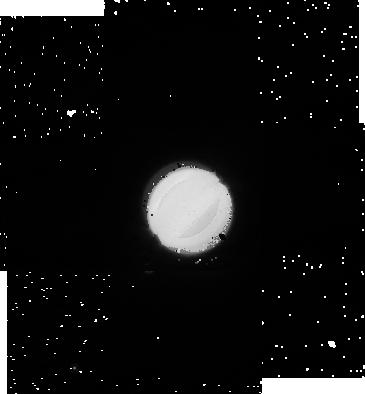
Target: URANUS-270. Instrument: NICMOS/NIC1. Filter: F110W. Exposure: 1 min. Observation ID: na0204020

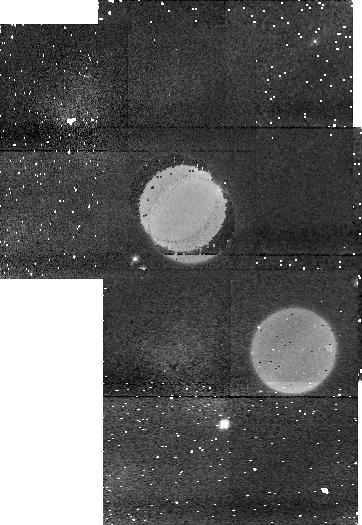
Target: URANUS-0. Instrument: NICMOS/NIC1. Filter: F113N. Exposure: 5 min. Observation ID: na0201040

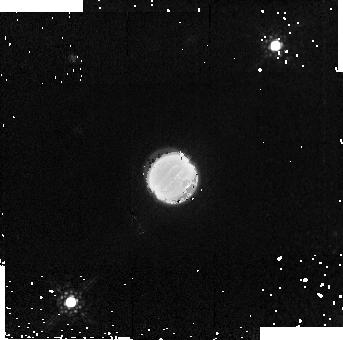
Target: URANUS-180. Instrument: NICMOS/NIC2. Filter: F187W. Exposure: 4 min. Observation ID: na0203070

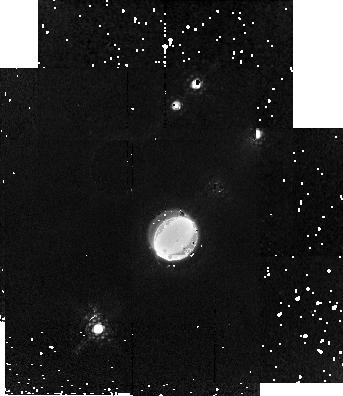
Target: URANUS-90. Instrument: NICMOS/NIC2. Filter: F171M. Exposure: 7 min. Observation ID: na0202060

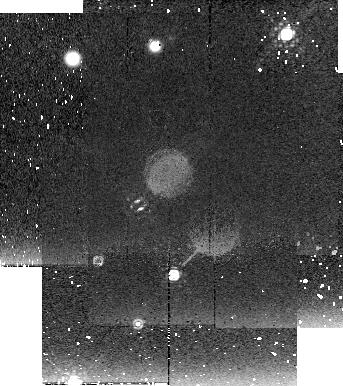
Target: URANUS-270. Instrument: NICMOS/NIC2. Filter: F222M. Exposure: 9 min. Observation ID: na0204080

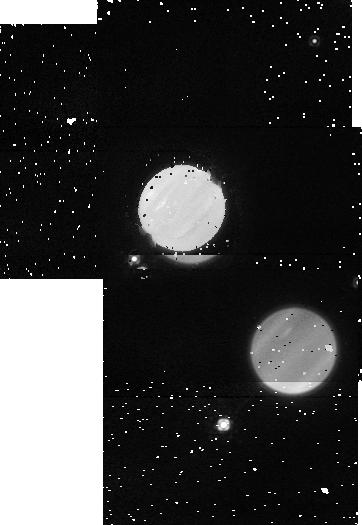
Target: URANUS-0. Instrument: NICMOS/NIC1. Filter: F145M. Exposure: 3 min. Observation ID: na0201050

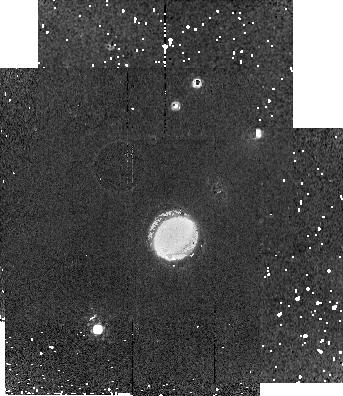
Target: URANUS-90. Instrument: NICMOS/NIC2. Filter: F190N. Exposure: 9 min. Observation ID: na0202080

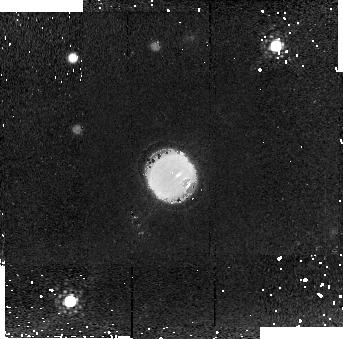
Target: URANUS-180. Instrument: NICMOS/NIC2. Filter: F204M. Exposure: 9 min. Observation ID: na0203080

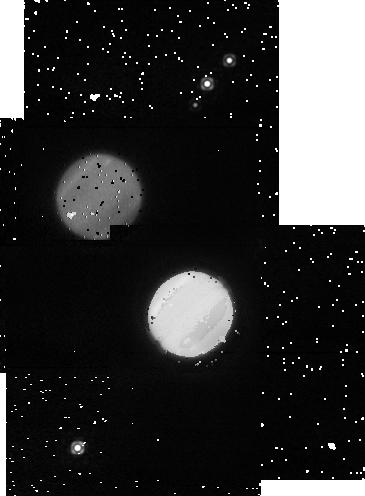
Target: URANUS-90. Instrument: NICMOS/NIC1. Filter: F165M. Exposure: 2 min. Observation ID: na0202050

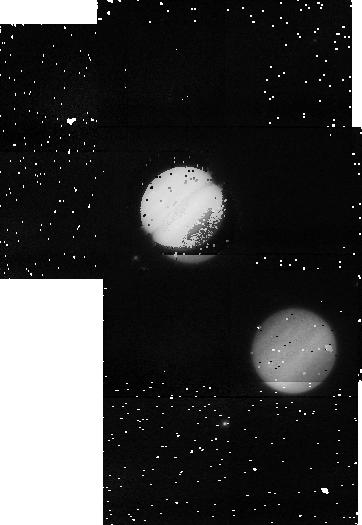
Target: URANUS-0. Instrument: NICMOS/NIC1. Filter: F108N. Exposure: 4 min. Observation ID: na0201010

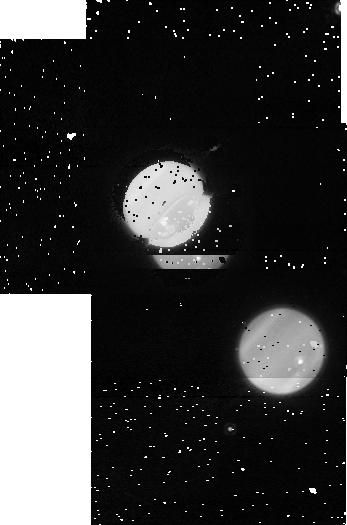
Target: URANUS-180. Instrument: NICMOS/NIC1. Filter: F160W. Exposure: 1 min. Observation ID: na0203040

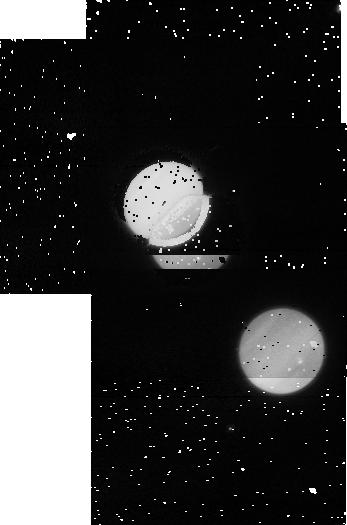
Target: URANUS-180. Instrument: NICMOS/NIC1. Filter: F110M. Exposure: 1 min. Observation ID: na0203030

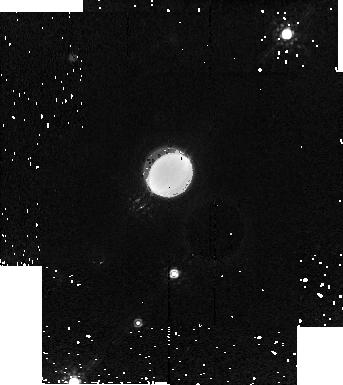
Target: URANUS-270. Instrument: NICMOS/NIC2. Filter: F187W. Exposure: 4 min. Observation ID: na0204070

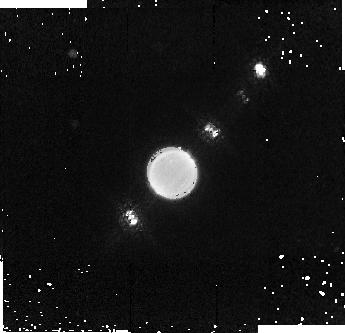
Target: URANUS-0. Instrument: NICMOS/NIC2. Filter: F187W. Exposure: 4 min. Observation ID: na0201090

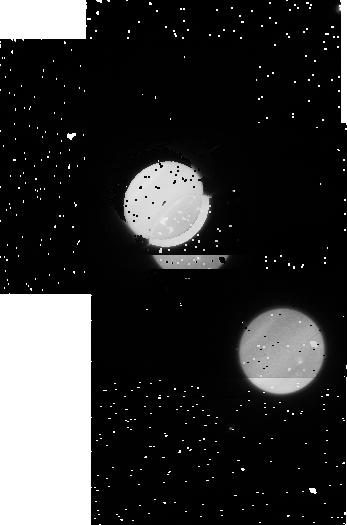
Target: URANUS-180. Instrument: NICMOS/NIC1. Filter: F110W. Exposure: 1 min. Observation ID: na0203020

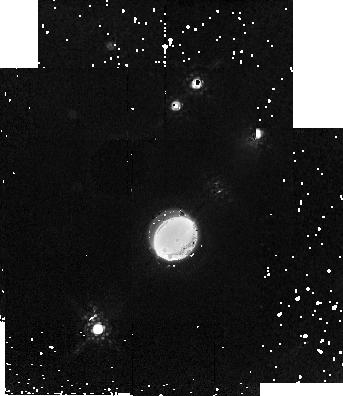
Target: URANUS-90. Instrument: NICMOS/NIC2. Filter: F187W. Exposure: 4 min. Observation ID: na0202070

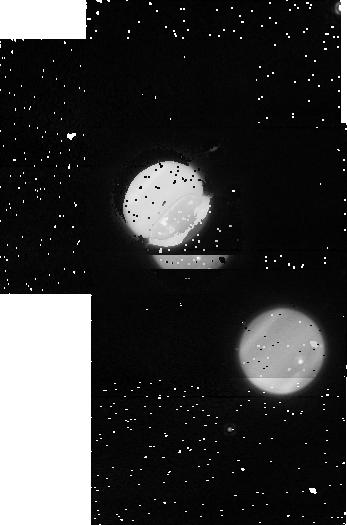
Target: URANUS-180. Instrument: NICMOS/NIC1. Filter: F165M. Exposure: 2 min. Observation ID: na0203050

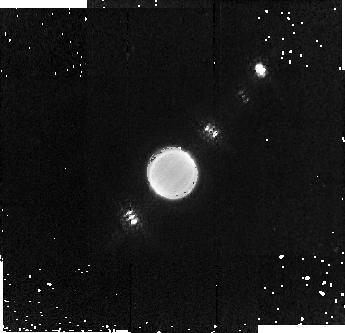
Target: URANUS-0. Instrument: NICMOS/NIC2. Filter: F171M. Exposure: 7 min. Observation ID: na0201080

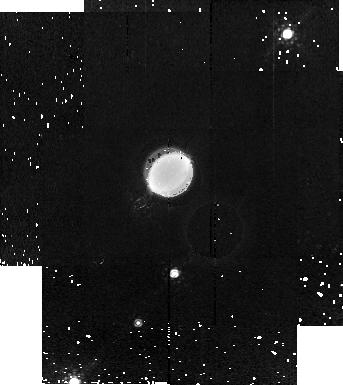
Target: URANUS-270. Instrument: NICMOS/NIC2. Filter: F171M. Exposure: 7 min. Observation ID: na0204060

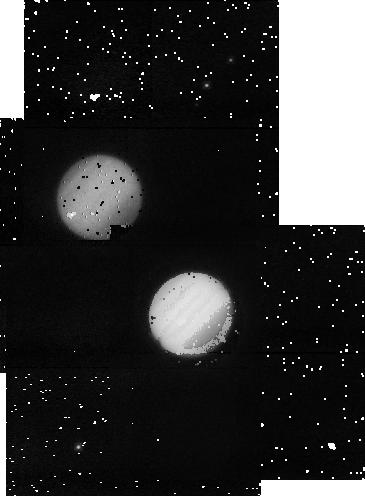
Target: URANUS-90. Instrument: NICMOS/NIC1. Filter: F108N. Exposure: 4 min. Observation ID: na0202010

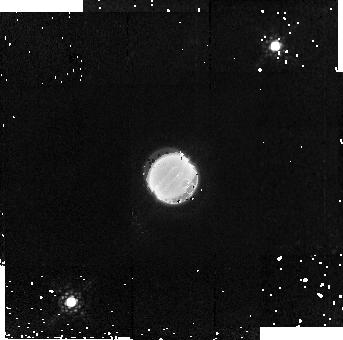
Target: URANUS-180. Instrument: NICMOS/NIC2. Filter: F171M. Exposure: 7 min. Observation ID: na0203060

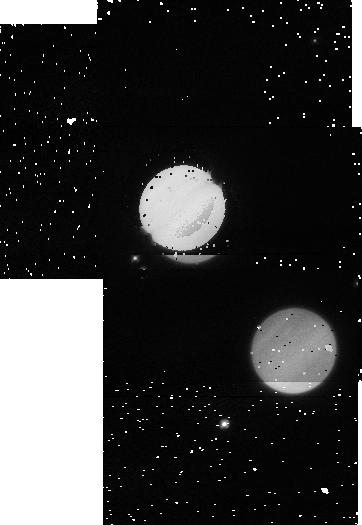
Target: URANUS-0. Instrument: NICMOS/NIC1. Filter: F110M. Exposure: 1 min. Observation ID: na0201030

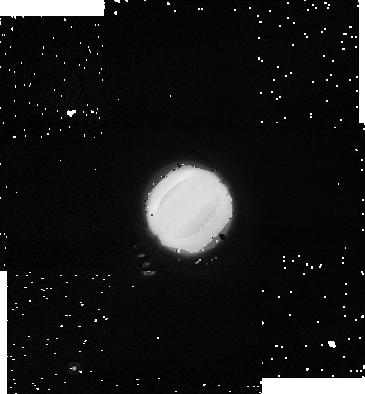
Target: URANUS-270. Instrument: NICMOS/NIC1. Filter: F160W. Exposure: 1 min. Observation ID: na0204040

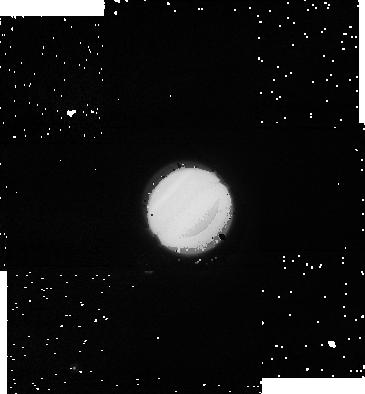
Target: URANUS-270. Instrument: NICMOS/NIC1. Filter: F110M. Exposure: 1 min. Observation ID: na0204030

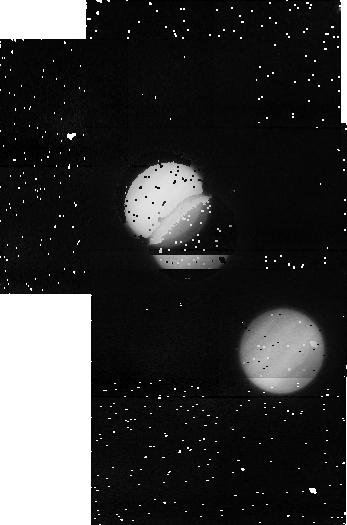
Target: URANUS-180. Instrument: NICMOS/NIC1. Filter: F108N. Exposure: 4 min. Observation ID: na0203010

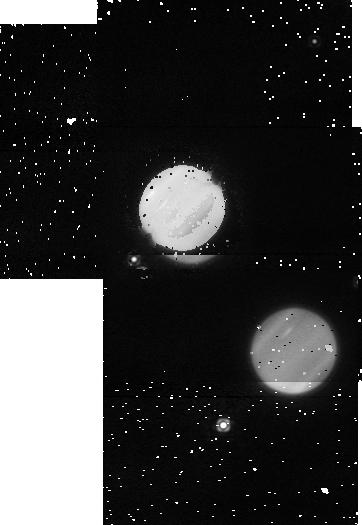
Target: URANUS-0. Instrument: NICMOS/NIC1. Filter: F165M. Exposure: 2 min. Observation ID: na0201070

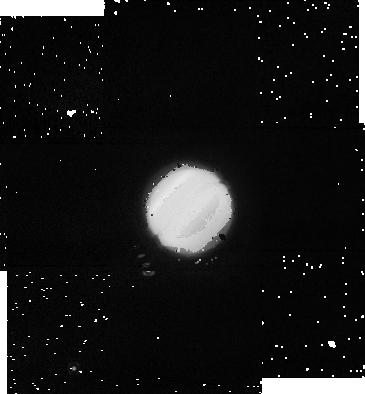
Target: URANUS-270. Instrument: NICMOS/NIC1. Filter: F165M. Exposure: 2 min. Observation ID: na0204050

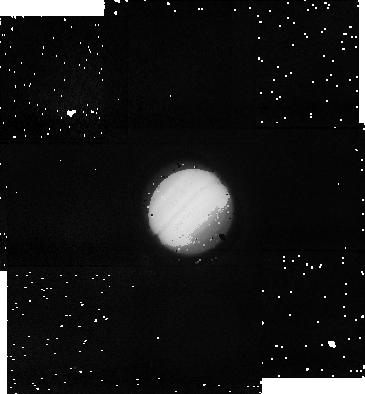
Target: URANUS-270. Instrument: NICMOS/NIC1. Filter: F108N. Exposure: 4 min. Observation ID: na0204010

Probing Uranus Vertical Aerosol Structure at Equinox (PI: Trafton, Laurence M.)

After a decade of quiescence following the Voyager flybys, Uranus' atmosphere has been exhibiting increasing activity approaching equinox that suggests a short timescale, dynamical, response in addition to a long timescale, radiative, response to the seasonal change of hemispheric heating. We propose to investigate this dichotomy by measuring Uranus' vertical aerosol structure over the entire surface, including both poles, at equinox when the forcing insolation is hemispherically symmetric, requiring that the sub-Earth latitude be less than a degree. Only at equinox (every 42 years) can the entire surface of the planet be viewed (over a full rotation) and mapped with the same viewing geometry. We will probe the morphology of the vertical haze structure using NICMOS narrow band filters beyond 1 micron to isolate different altitude regimes between the stratosphere and cloud deck and investigate its change since Cycle 7. We will use two complementary approaches: First, imaging will be done using medium- and narrow-band filters first to locate the dynamically-produced discrete cloud features, then to probe their vertical structure and morphology. The methane absorption bands are stronger in the proposed near-IR (1 to 2.5 microns) than at shorter wavelengths, and the strong H2 pressure-induced absorption from 2.1-2.4 microns contributes to the peak opacity. This enhances the visibility of transient, spatially isolated features and allows their structure to be probed to higher altitudes; namely, to the upper troposphere where they would be evidence of convective overshoot, a dynamical manifestation that would support strong seasonally-induced static instability. In addition to probing the structure with filter photometry, we will measure longitudinal limb profiles to probe the vertical background haze distribution vs latitude. HST/NICMOS is required because it avoids telluric water absorption and OH+O2 emission, and has a stable, well-characterized PSF, essential for limb studies and extracting the vertical structure of fine features crossing the disk. The proposed observations would complement the ground-based Uranus equinox campaign.